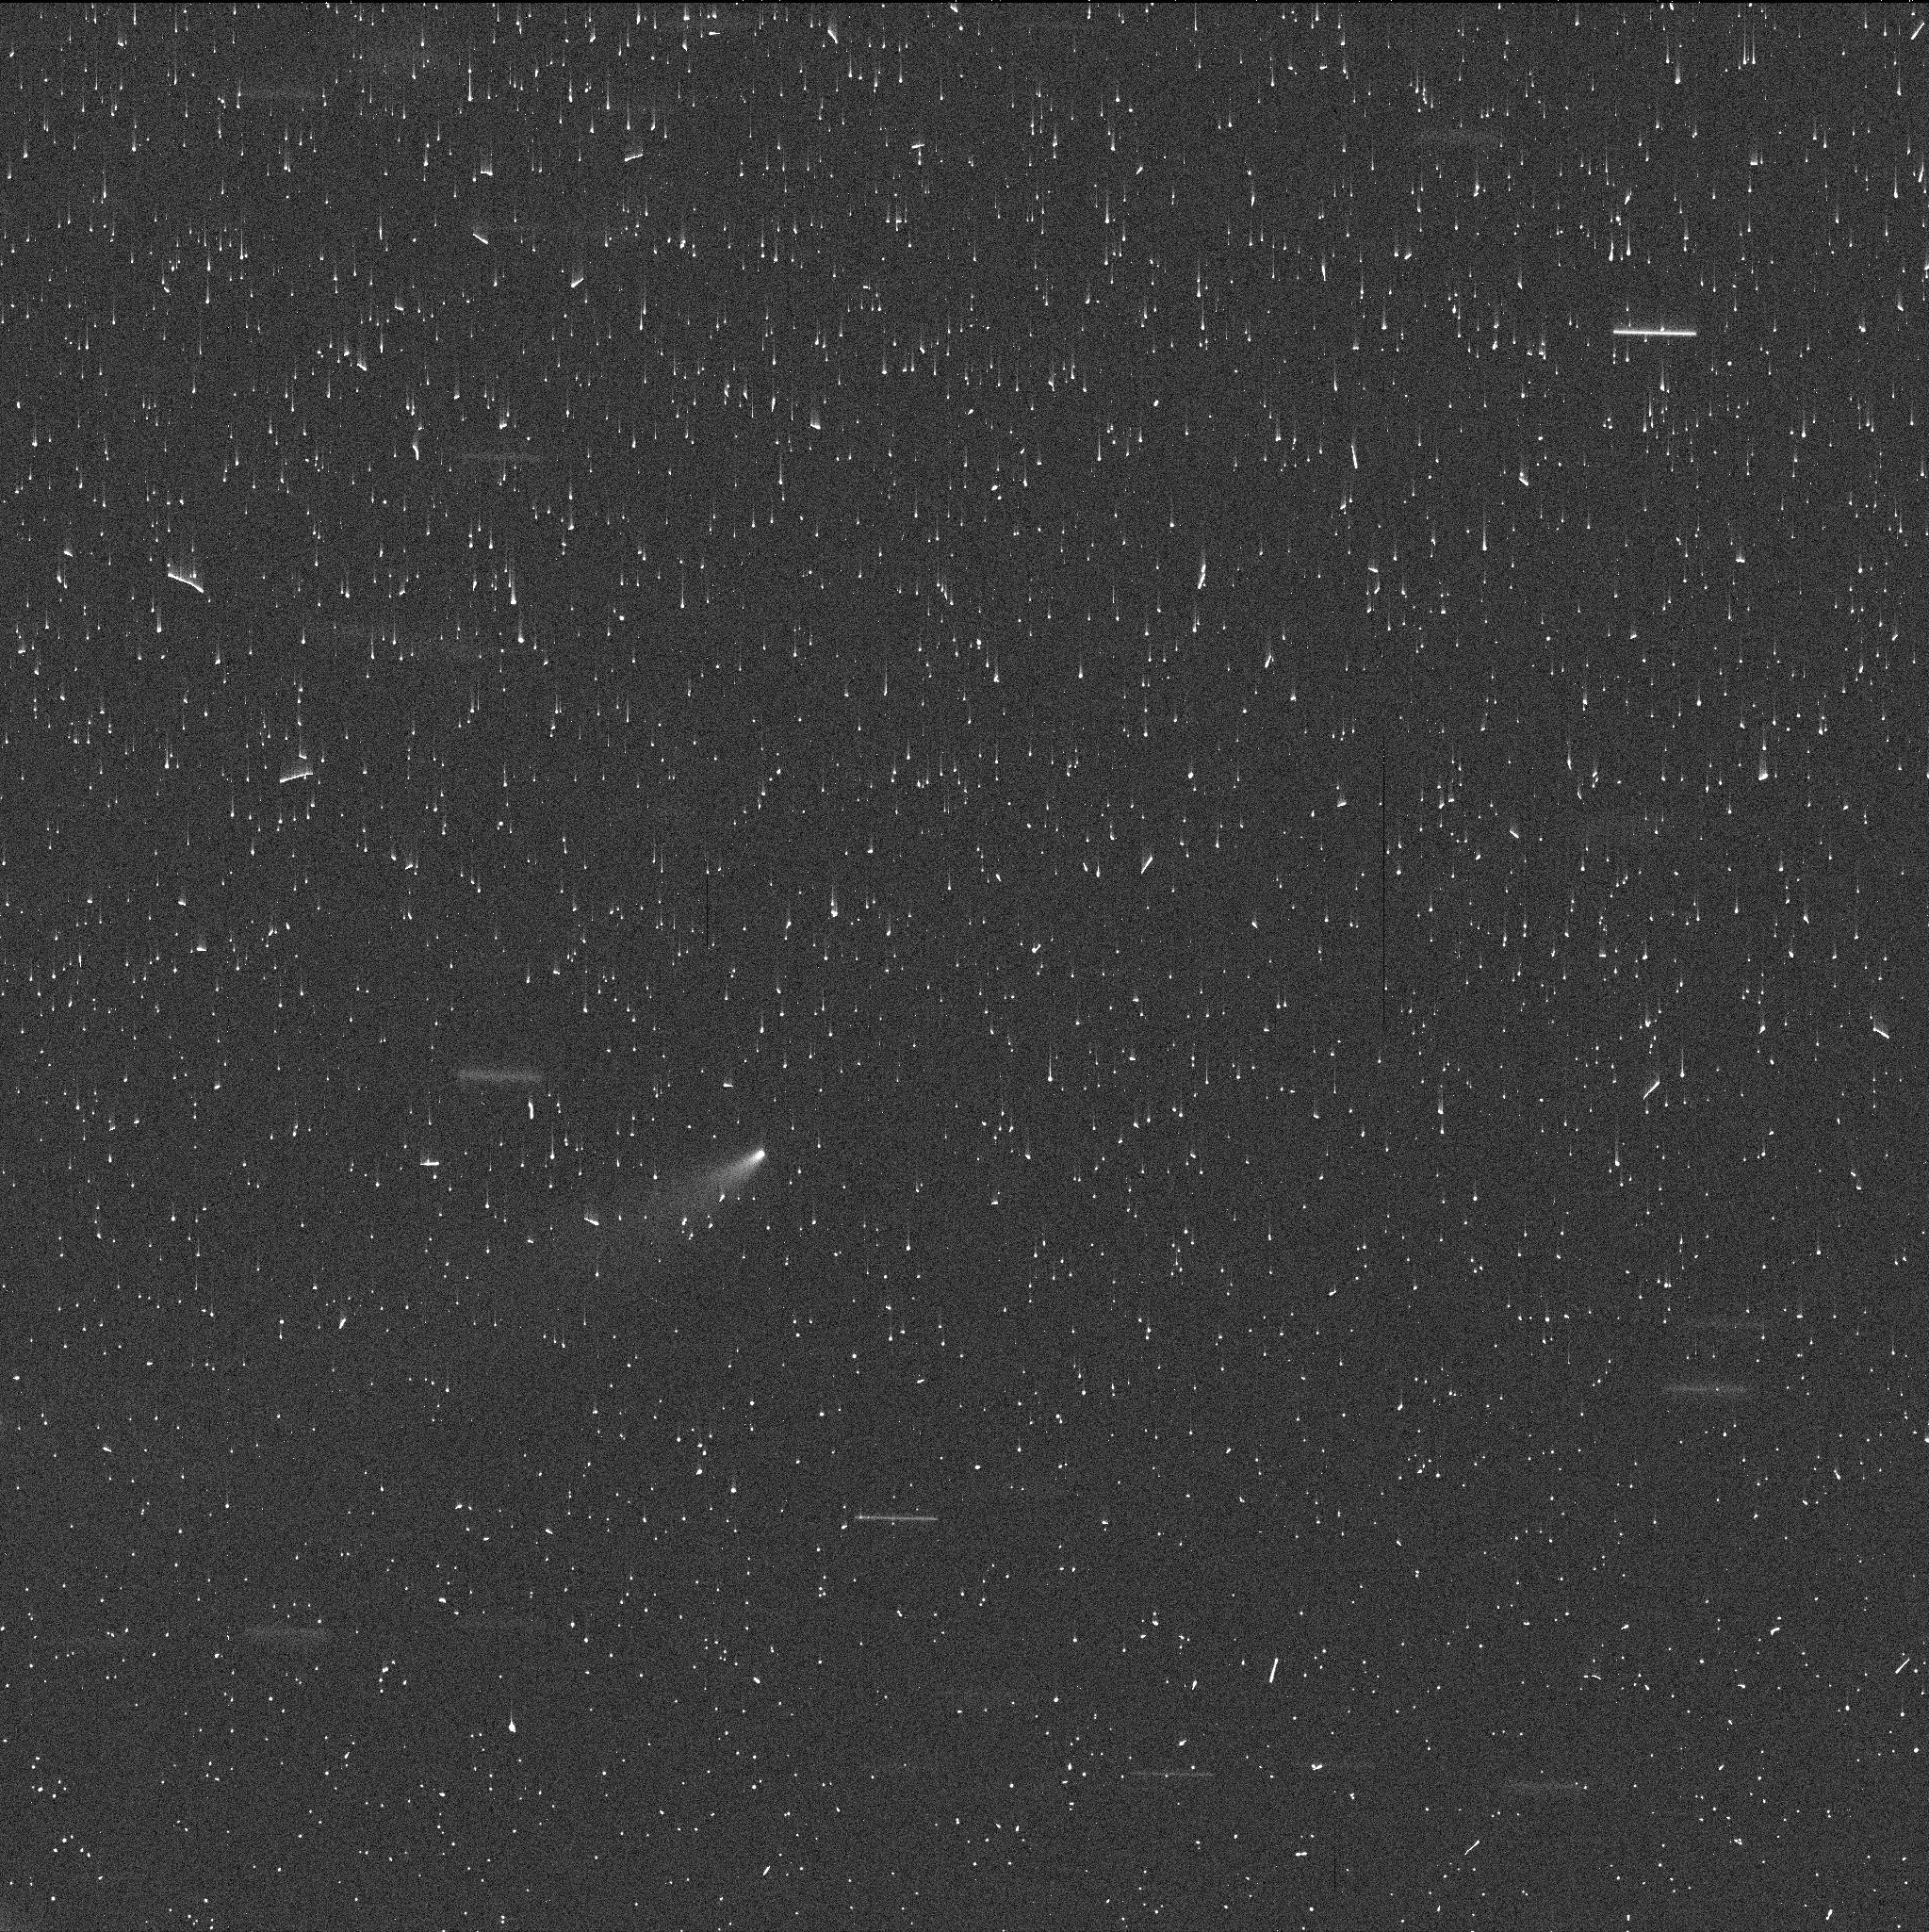
Target: P21XDAC. Instrument: WFC3/UVIS. Filter: F350LP. Exposure: 4 min. Observation ID: if2d01yjq

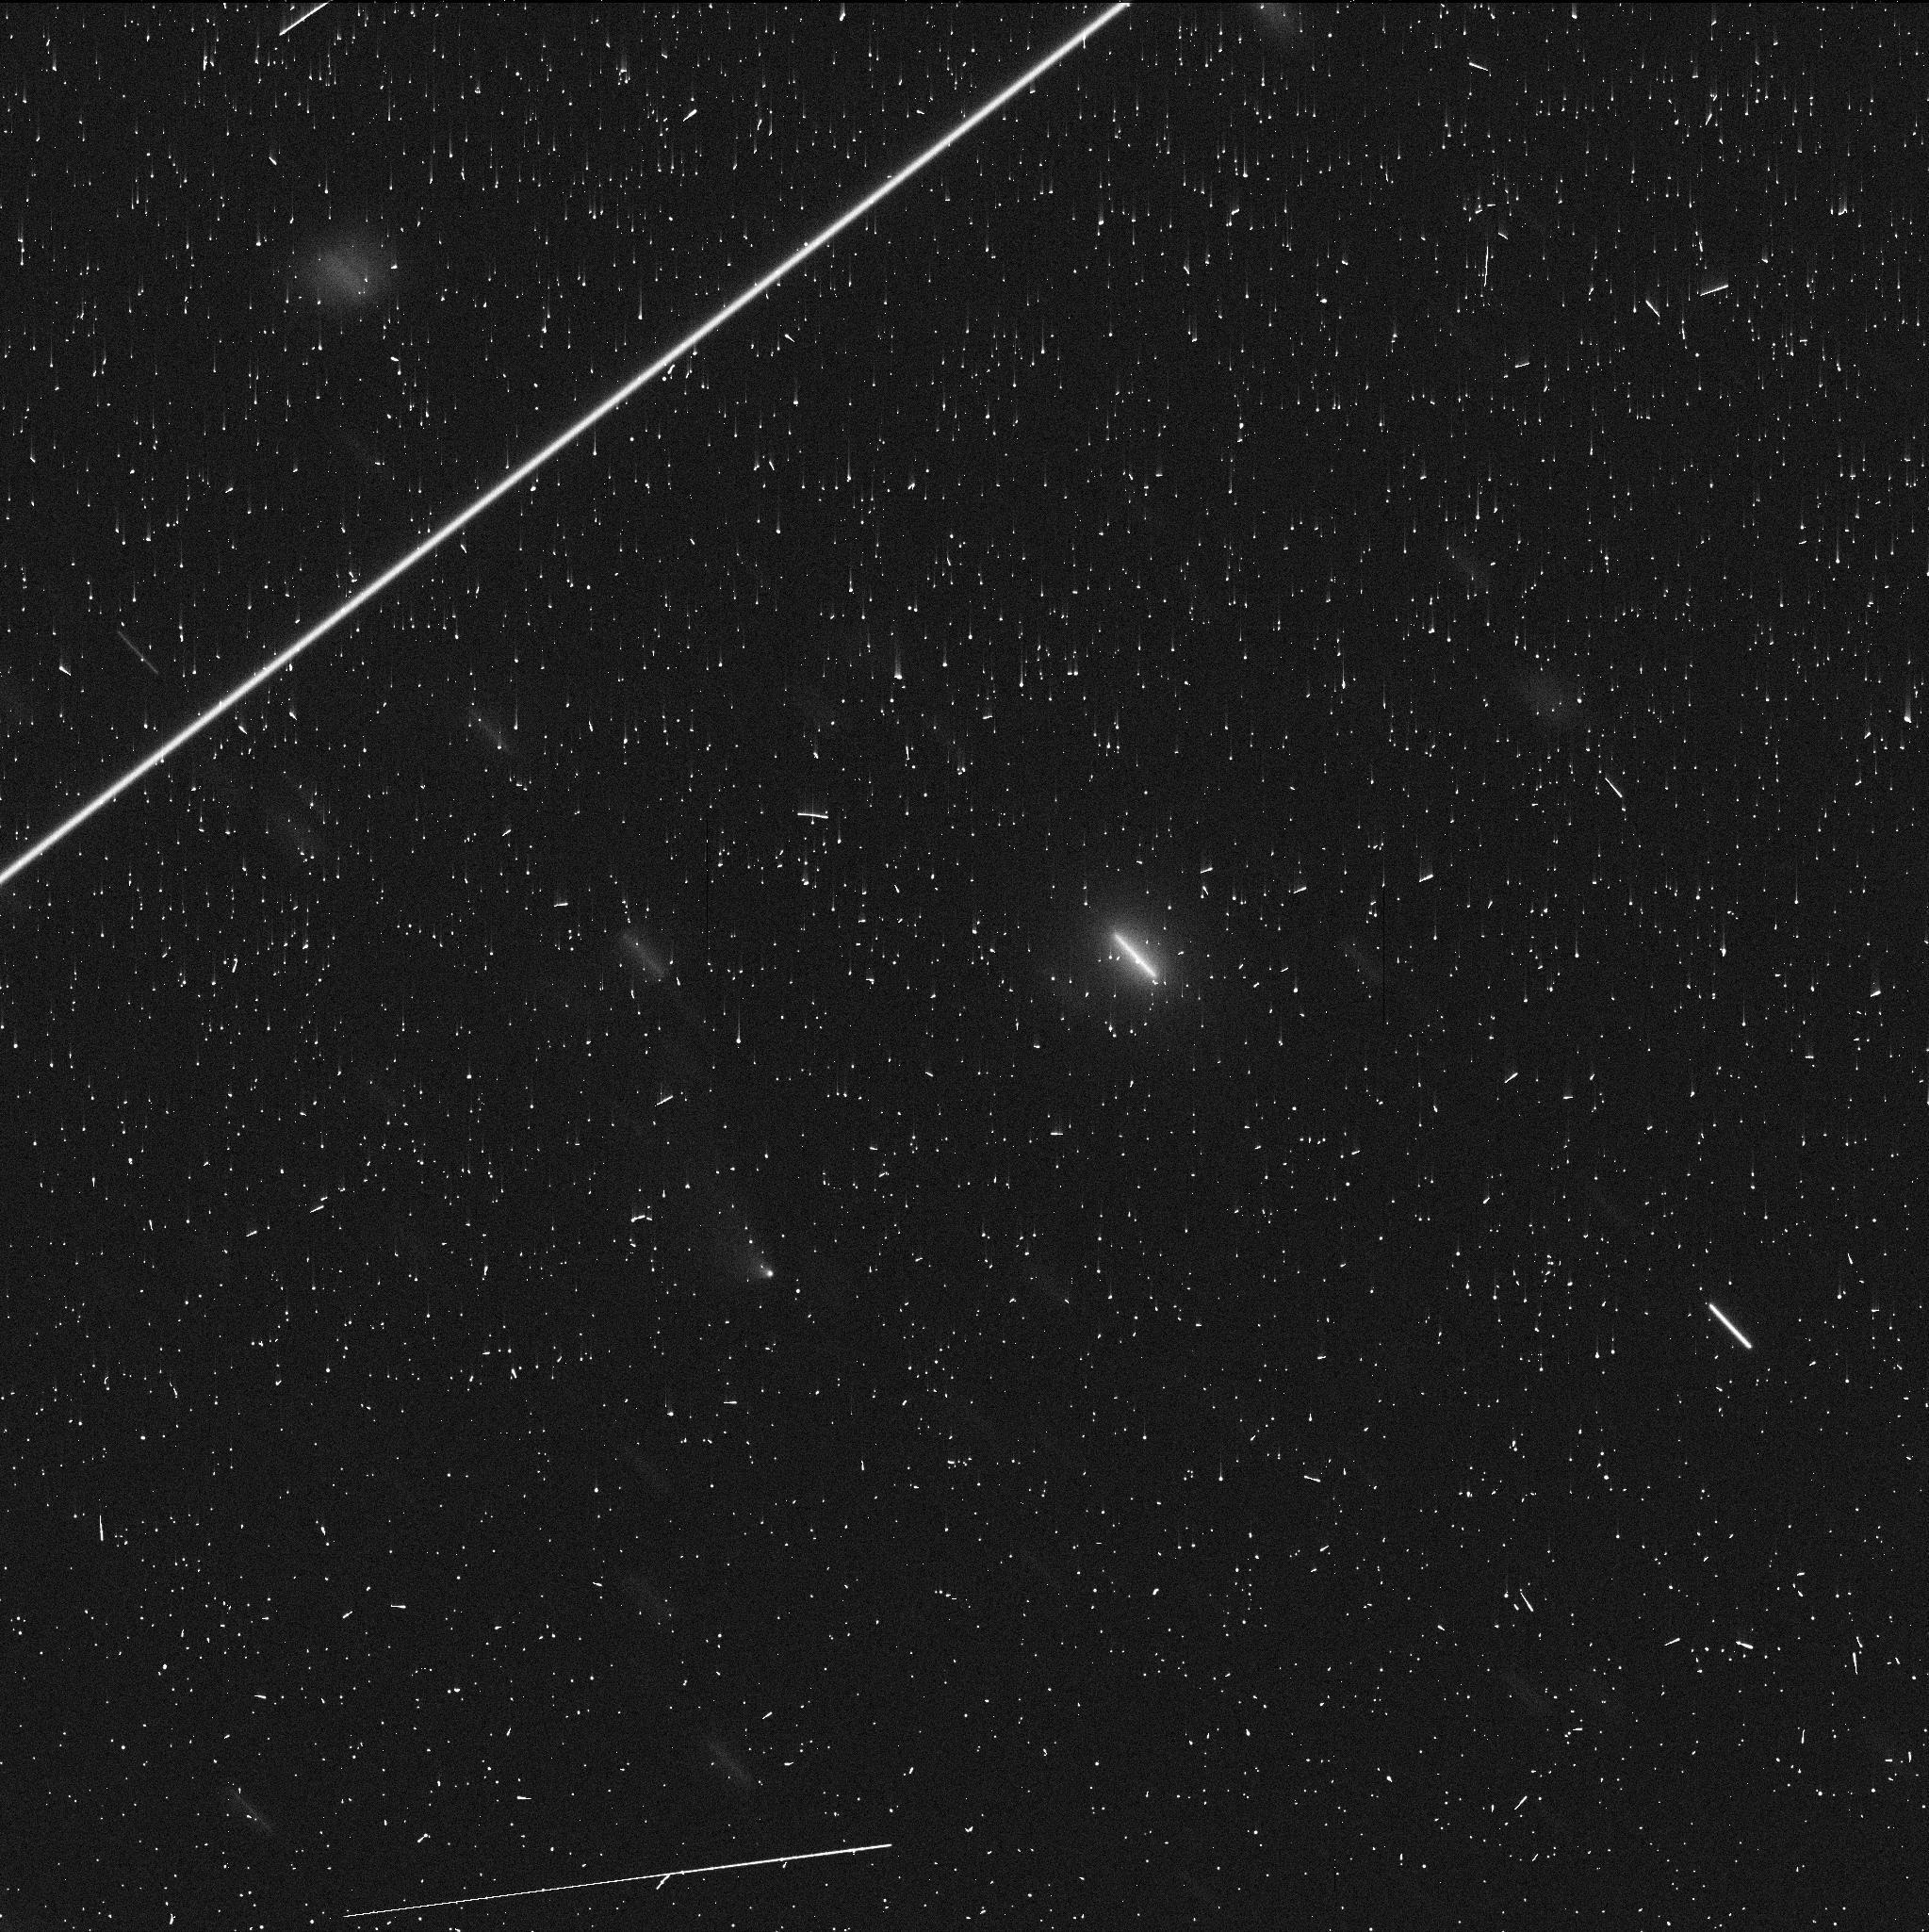
Target: P21XDAC2. Instrument: WFC3/UVIS. Filter: F350LP. Exposure: 4 min. Observation ID: if2d02yjq

Determining the Driver of Activity in a Newly Discovered Main Belt Comet (PI: Keane, Jacqueline)

On 2022 September 8, Pan-STARRS detected a dust tail / trail associated with a new main-belt asteroid candidate. Confirming follow-up observations with the 3.6m Canada-France-Hawaii Telescope on September 22 show a tail corresponding to at least 25, 000 km length in space. A search of the Pan-STARRS image archive shows no matching object in pre-discovery images, nor could the recent astrometry be linked to any existing asteroid, or isolated tracklets, implying that this is a new discovery that was not previously visible. Something happened recently to trigger significant activity, resulting in an increase in brightness by at least 2 orders of magnitude. We propose a DD programme of WFC3 imaging over two orbits. Only HST will allow us to study the changing morphology of the dust structures and thus differentiate between continuous mass-loss and an impulsive event.